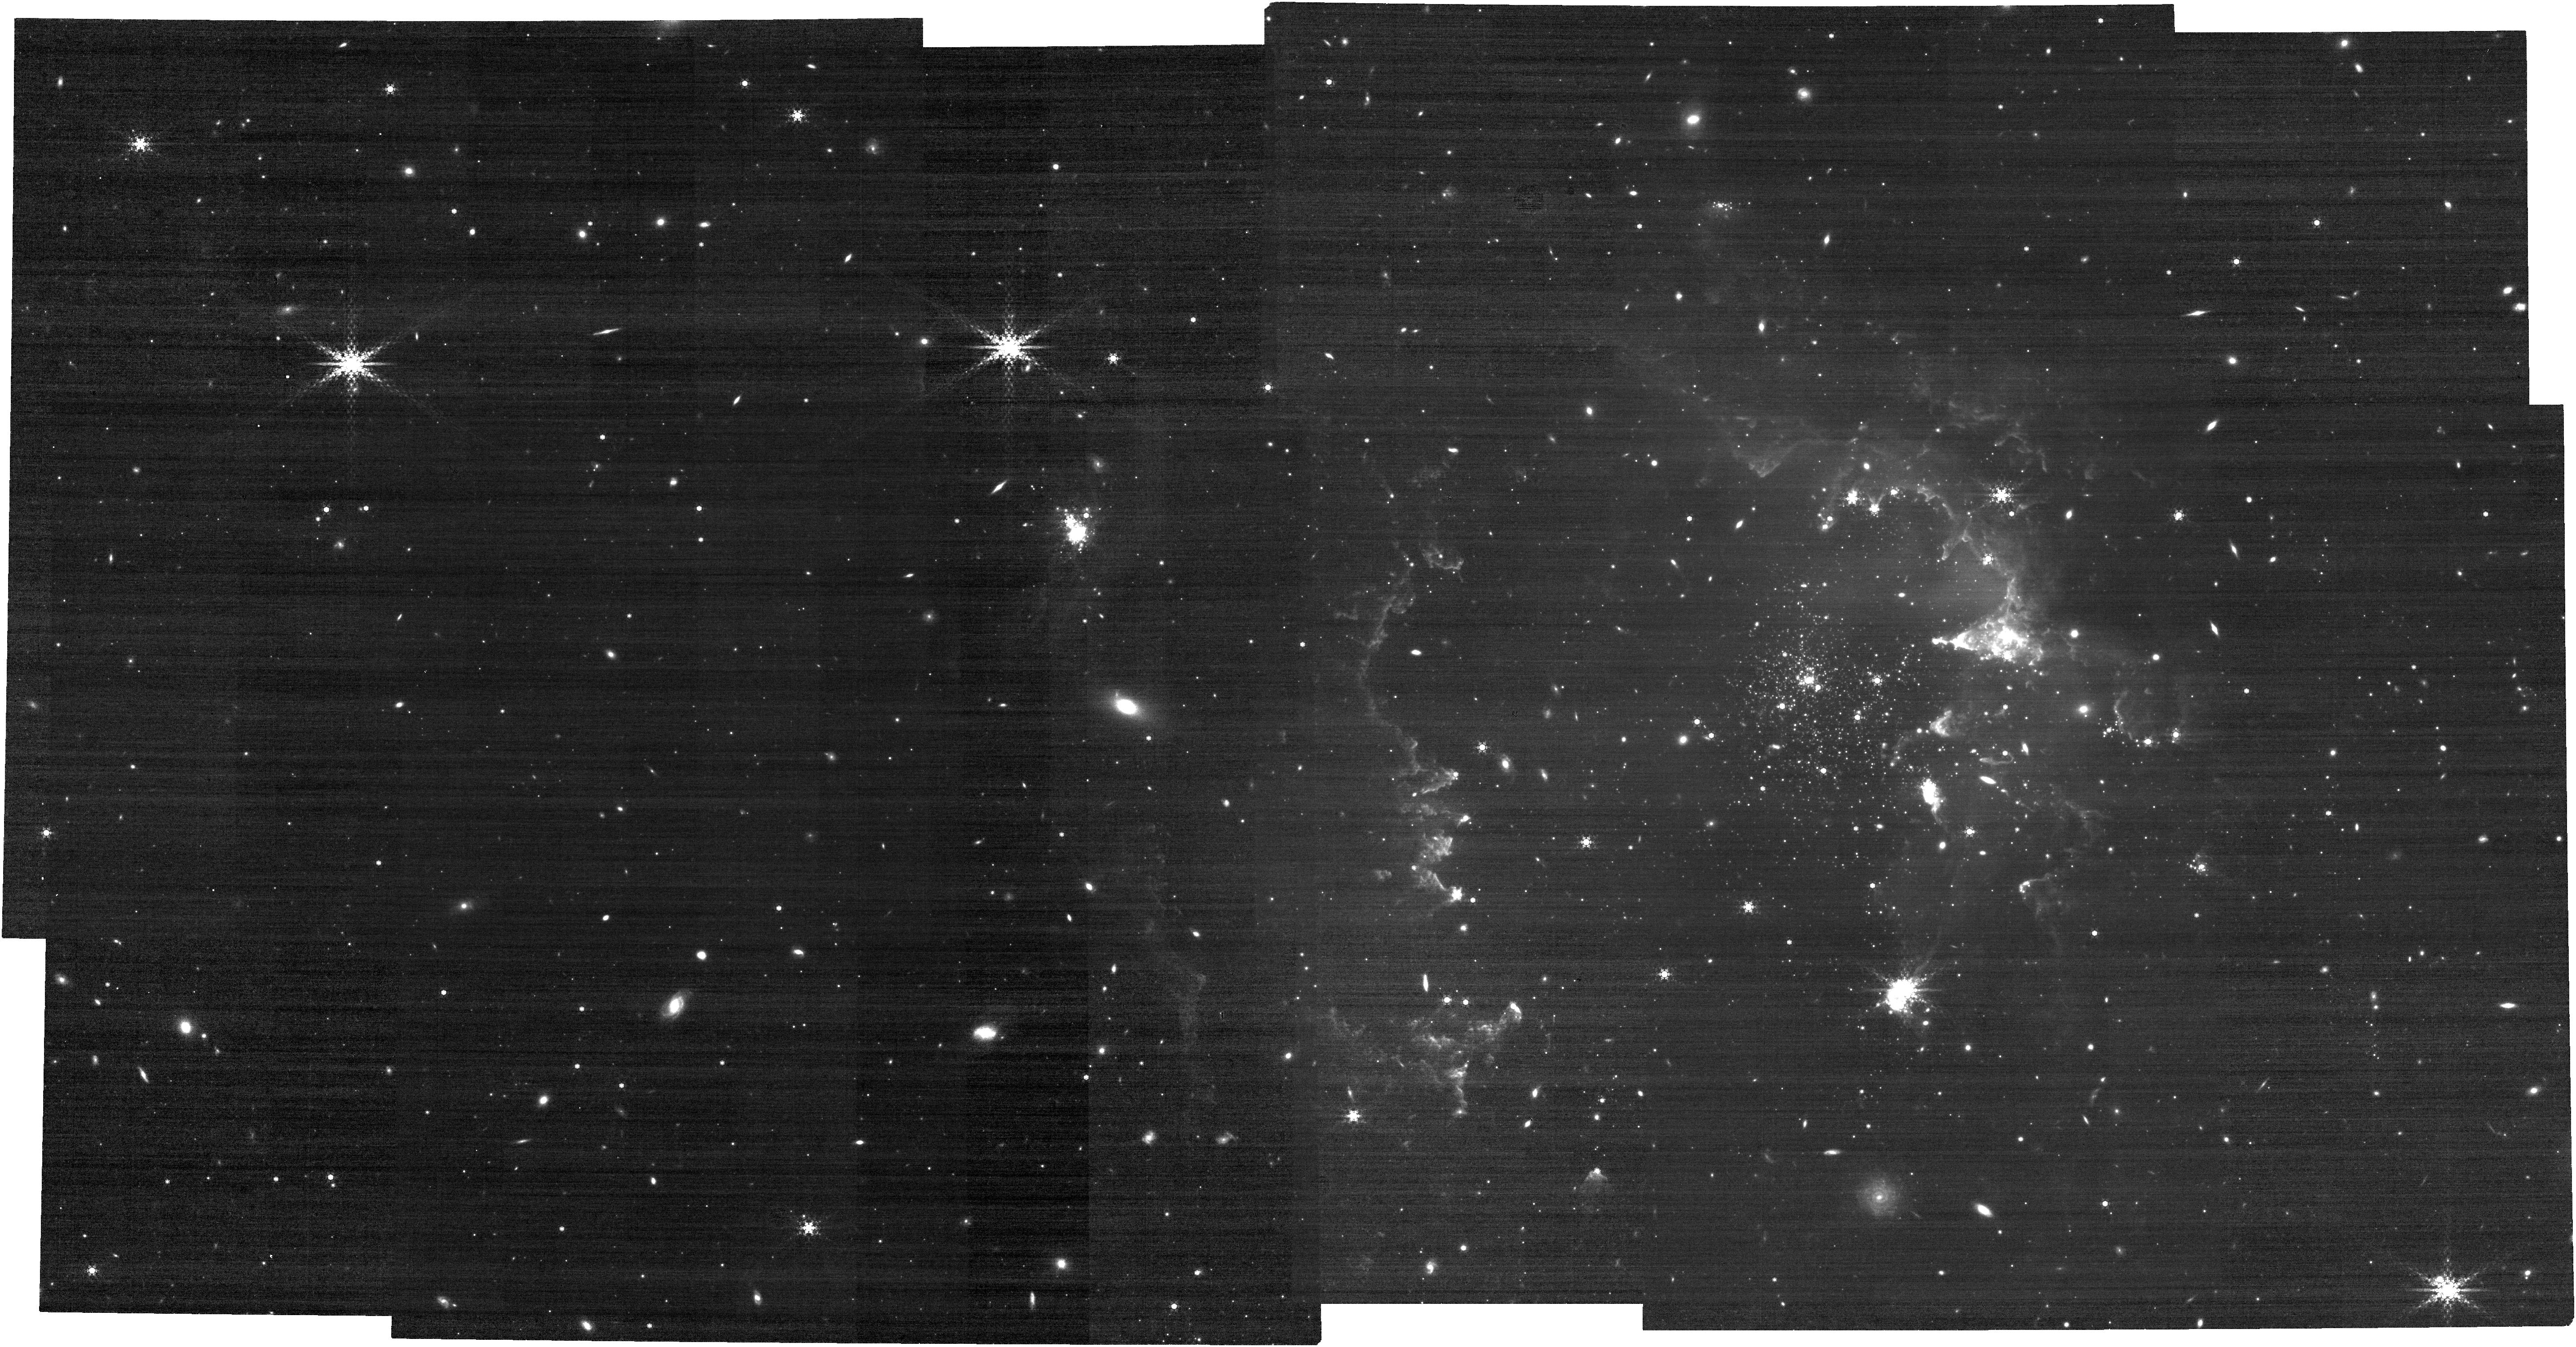
Target: NGC-602
Instrument: NIRCAM
Filter: F480M
Exposure: 21 min
Observation ID: jw02662-o001_t001_nircam_clear-f480m

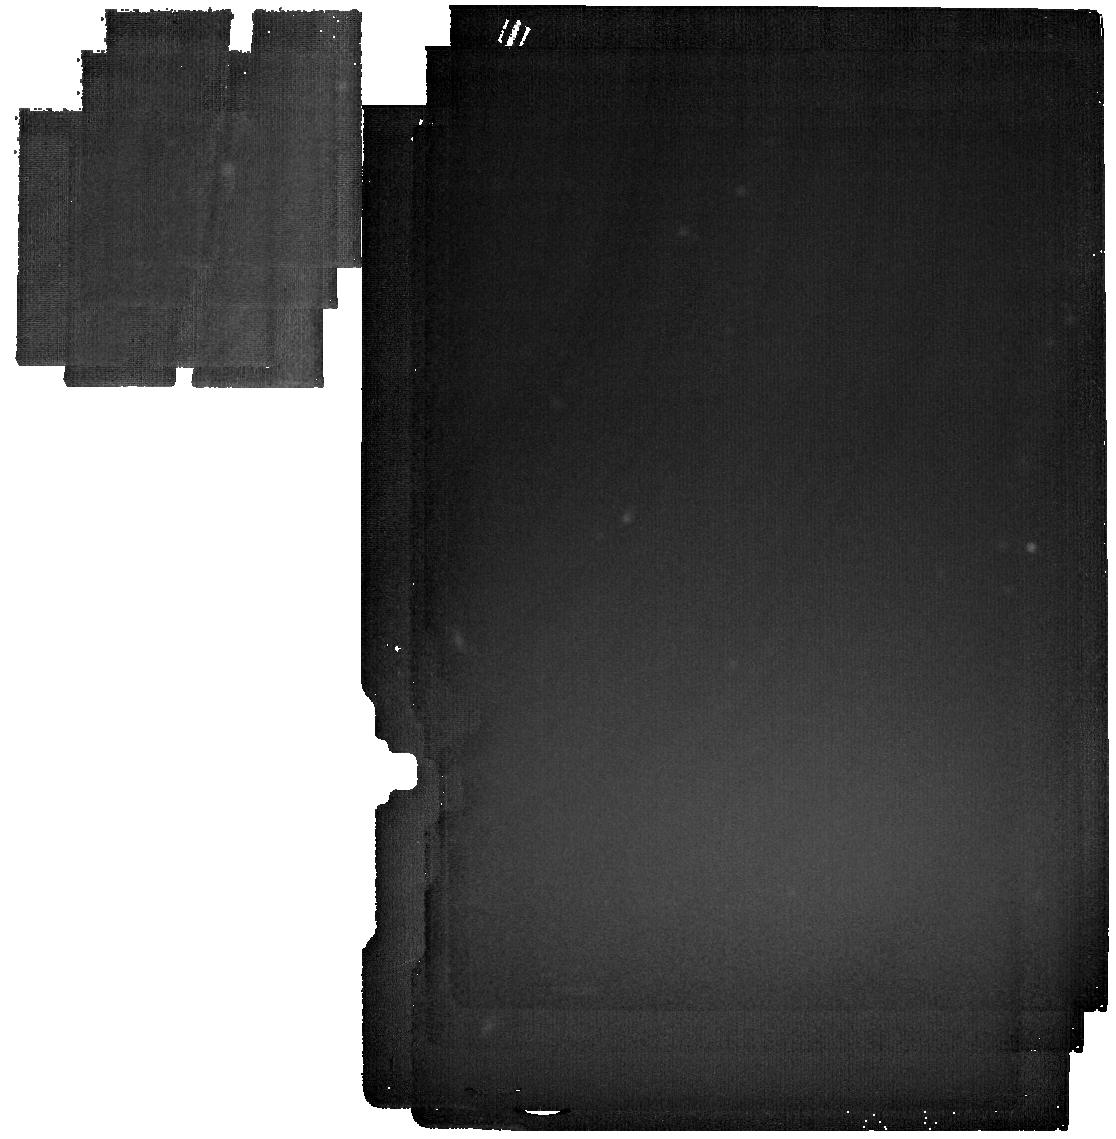
Target: MIRI-background
Instrument: MIRI
Filter: F2550W
Exposure: 15 min
Observation ID: jw02662-o006_t002_miri_f2550w

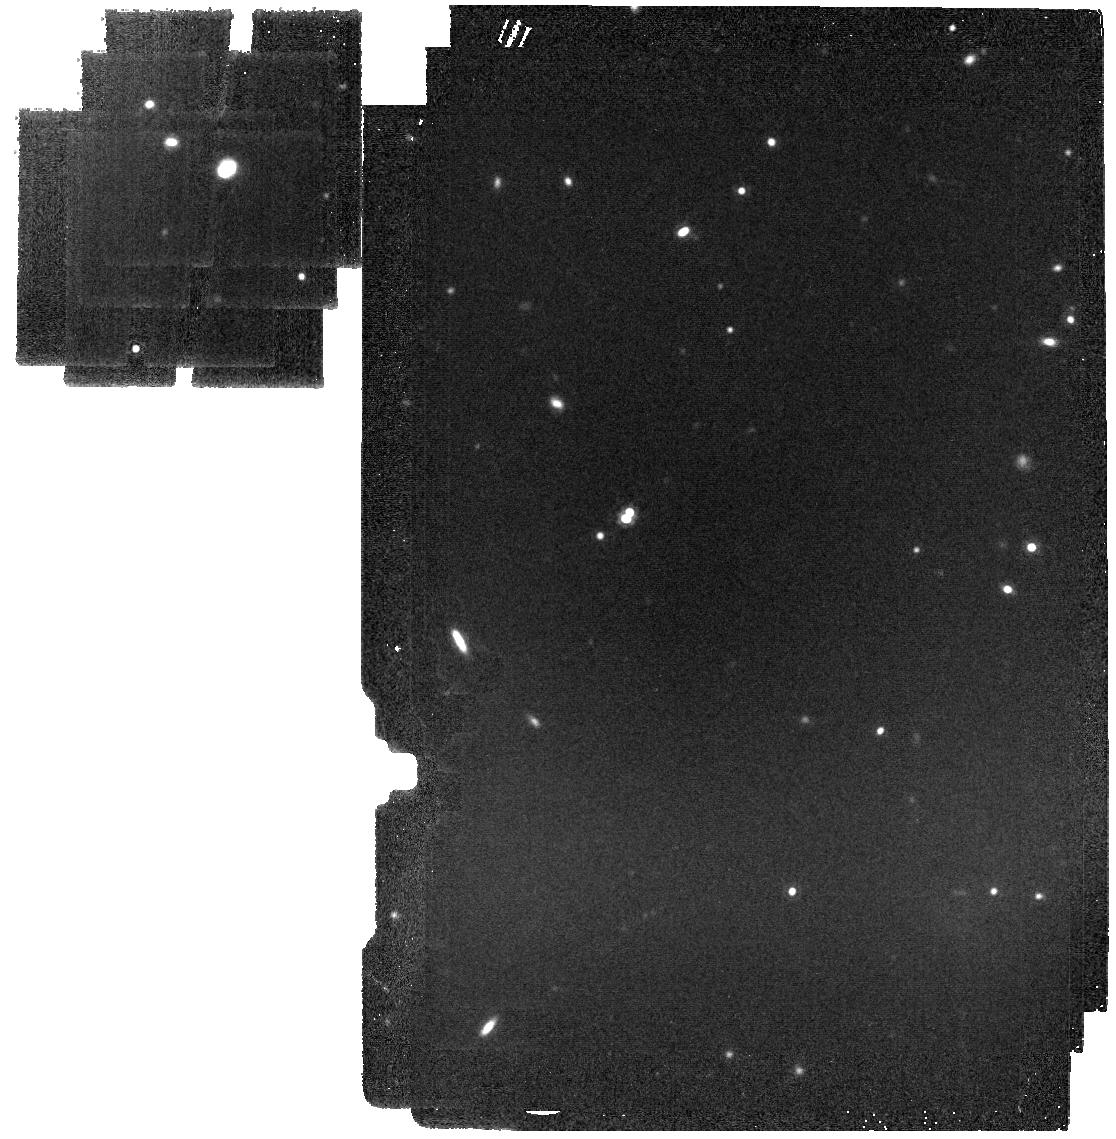
Target: MIRI-background
Instrument: MIRI
Filter: F1500W
Exposure: 6 min
Observation ID: jw02662-o006_t002_miri_f1500w

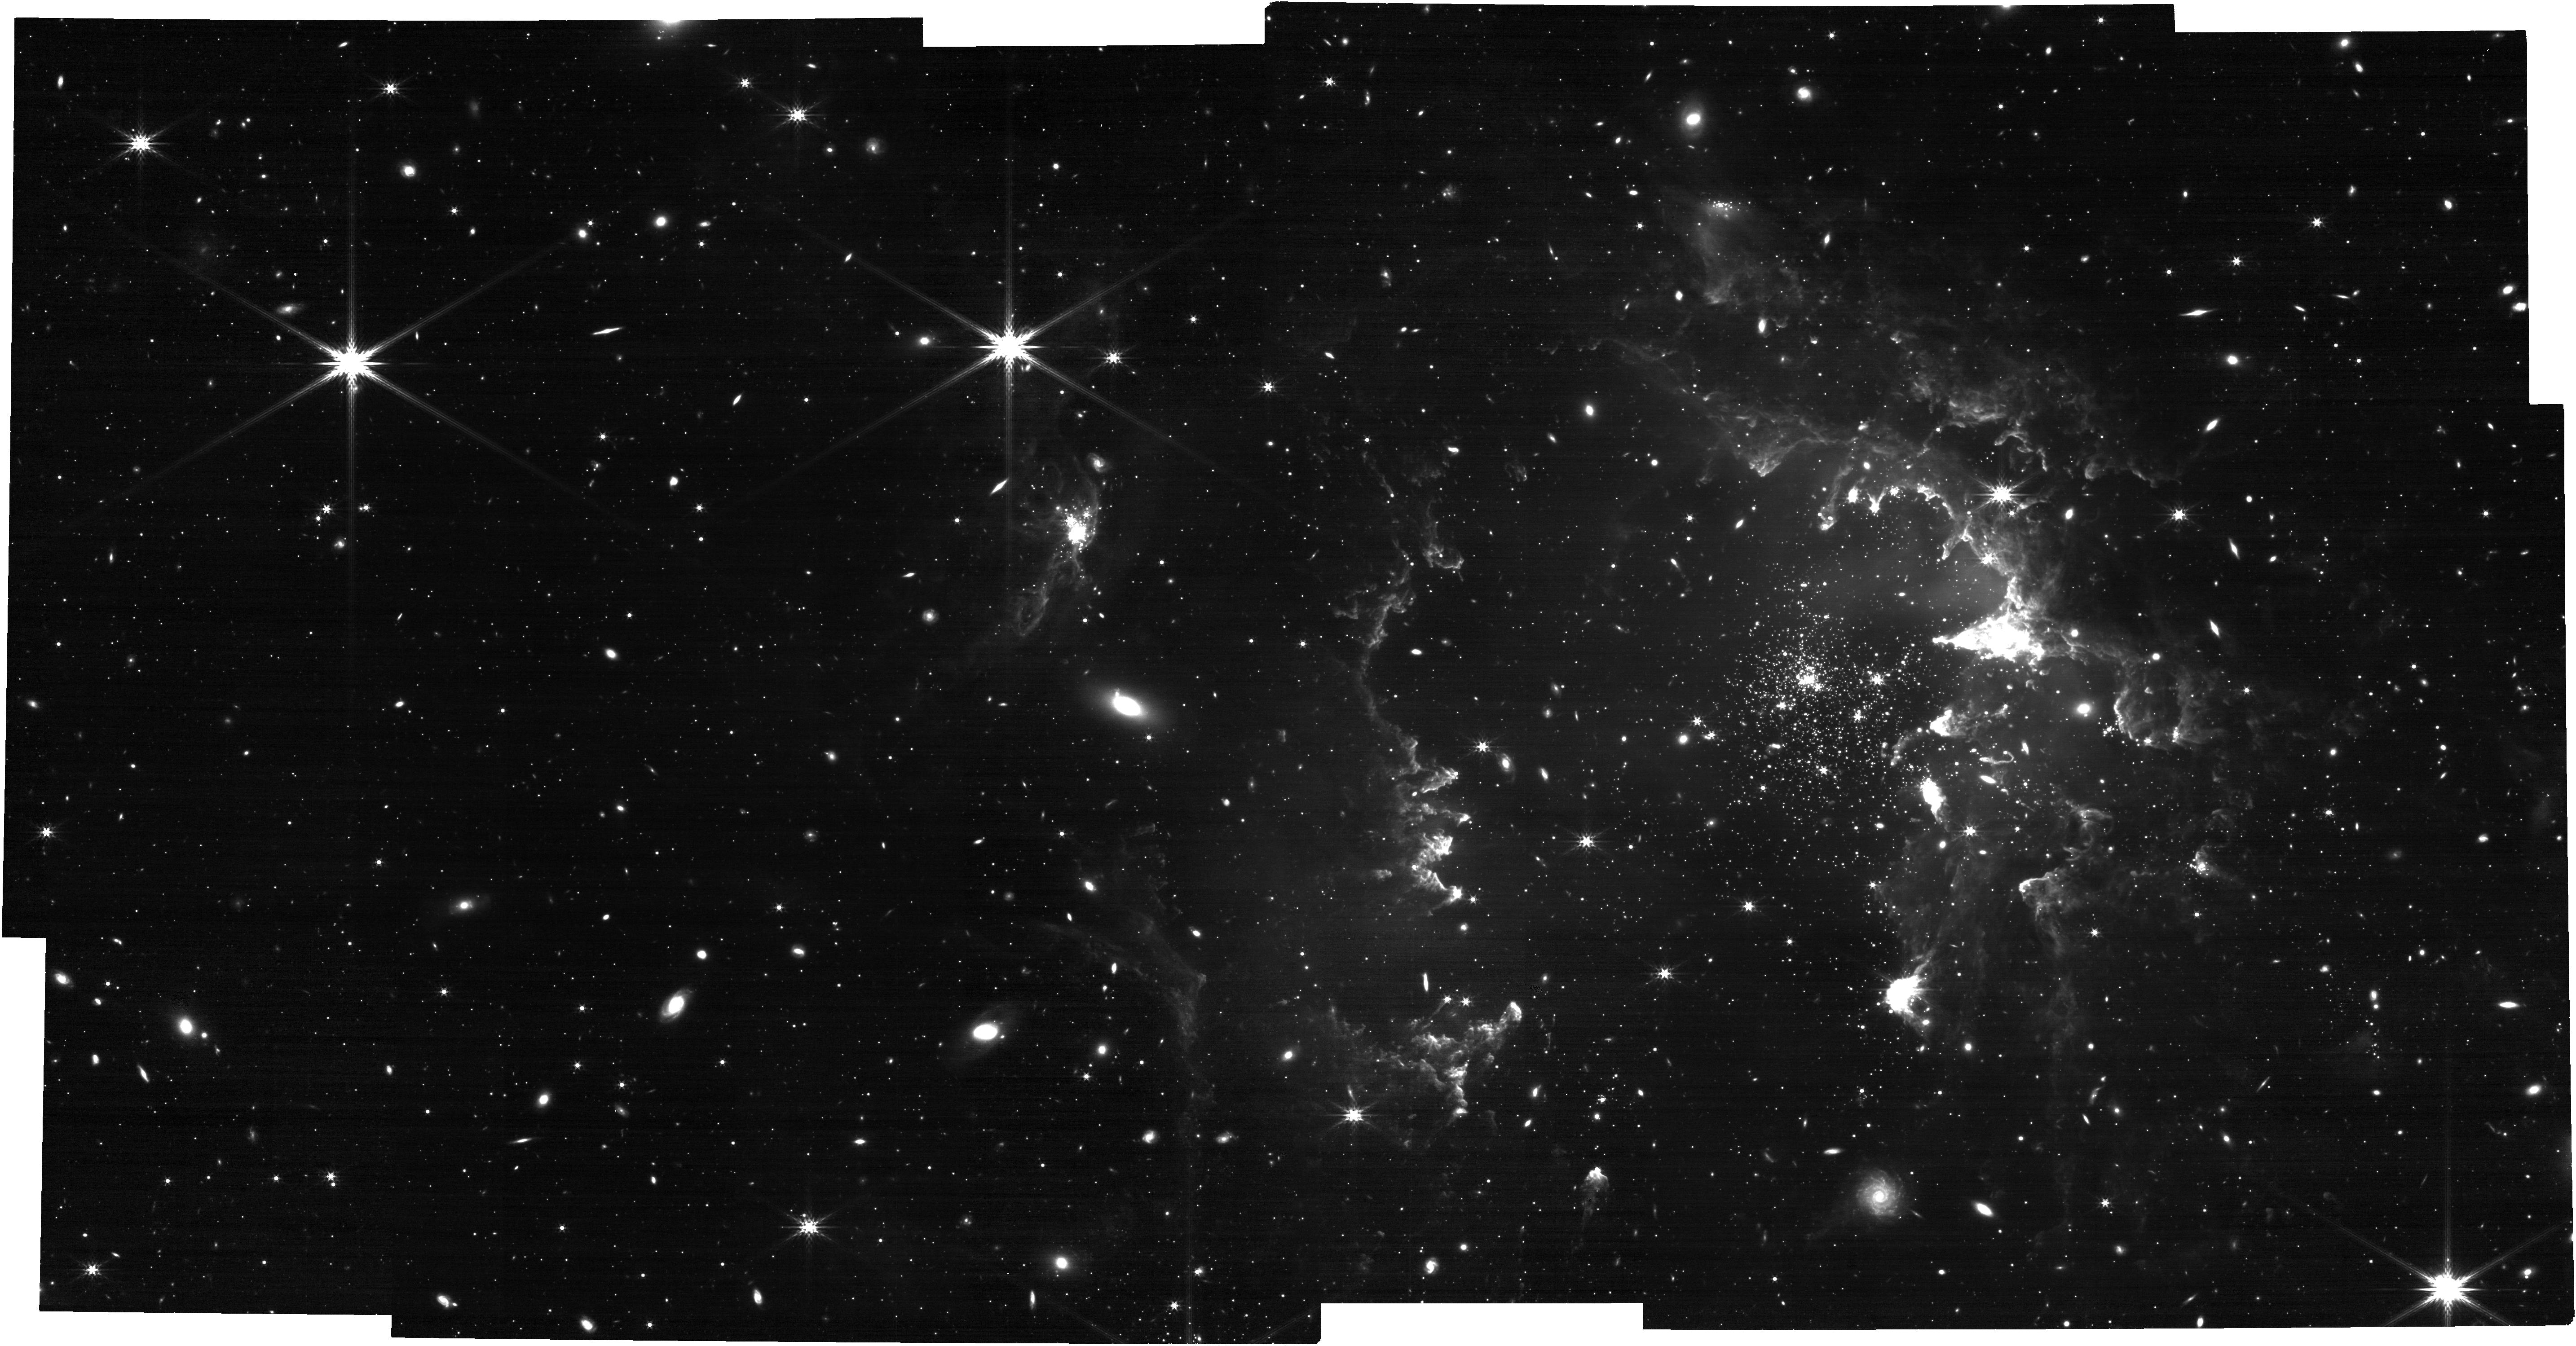
Target: NGC-602
Instrument: NIRCAM
Filter: F356W
Exposure: 21 min
Observation ID: jw02662-o001_t001_nircam_clear-f356w

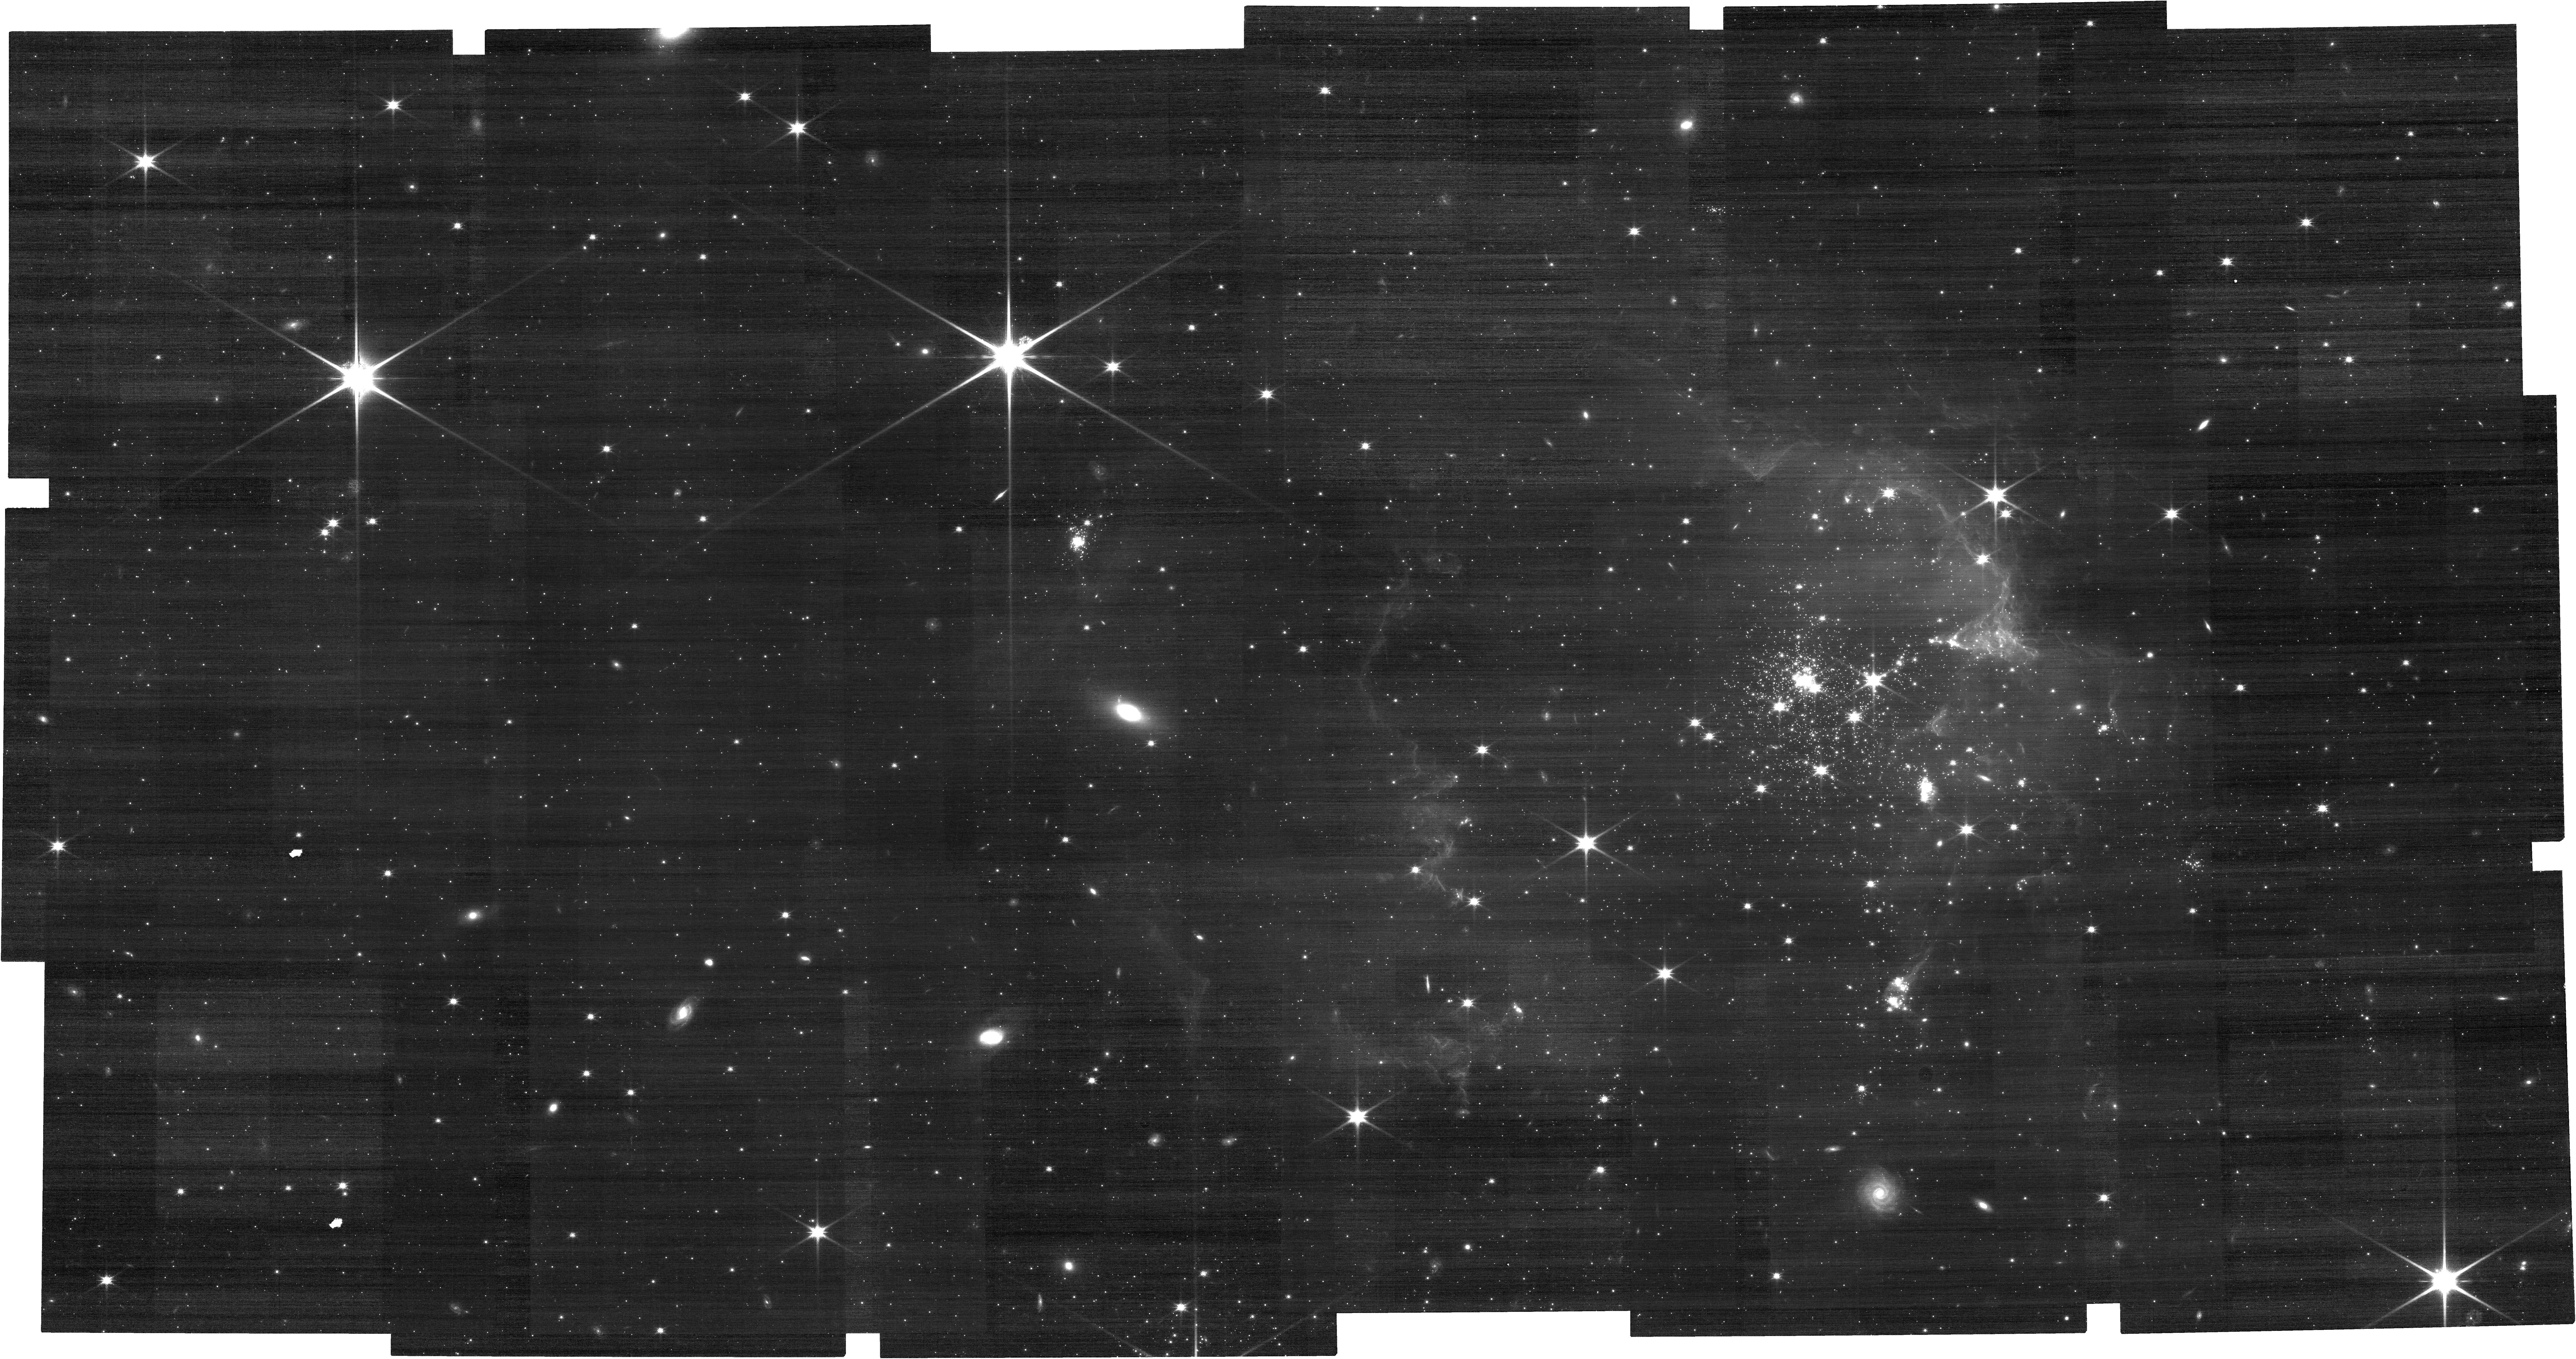
Target: NGC-602
Instrument: NIRCAM
Filter: F115W
Exposure: 21 min
Observation ID: jw02662-o001_t001_nircam_clear-f115w

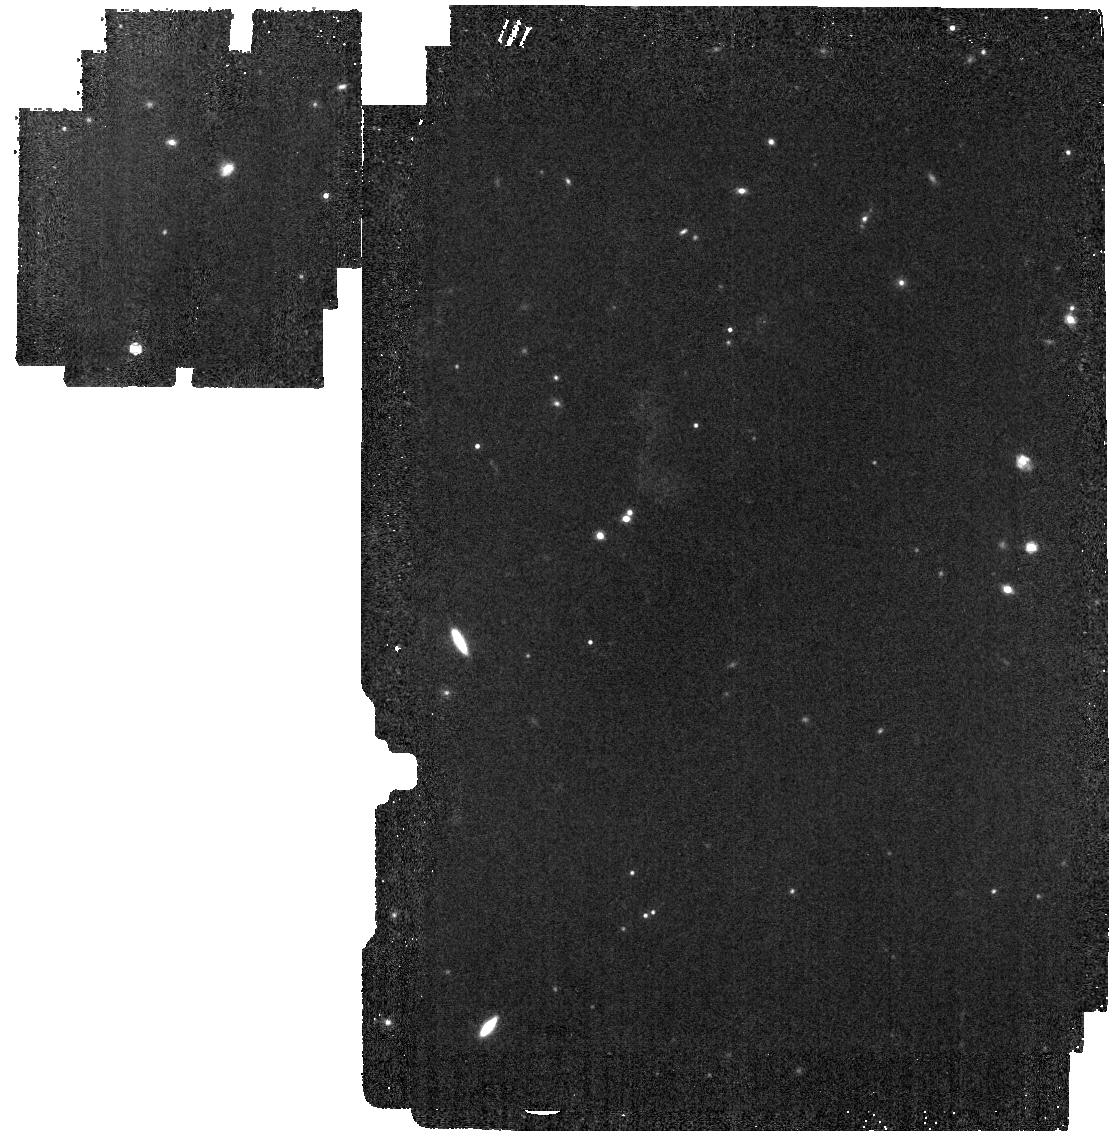
Target: MIRI-background
Instrument: MIRI
Filter: F1000W
Exposure: 6 min
Observation ID: jw02662-o006_t002_miri_f1000w

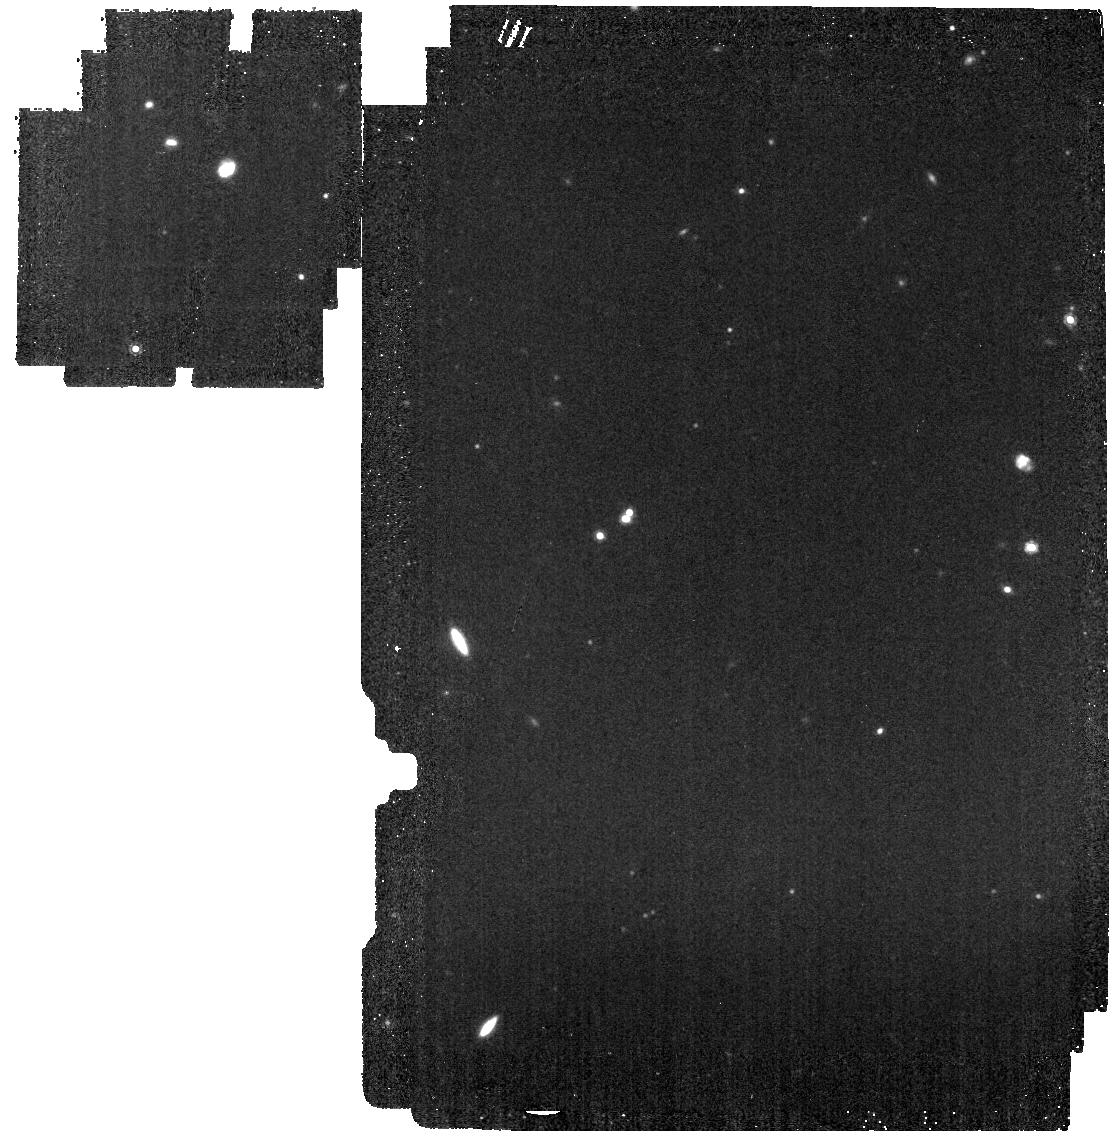
Target: MIRI-background
Instrument: MIRI
Filter: F1130W
Exposure: 7 min
Observation ID: jw02662-o006_t002_miri_f1130w

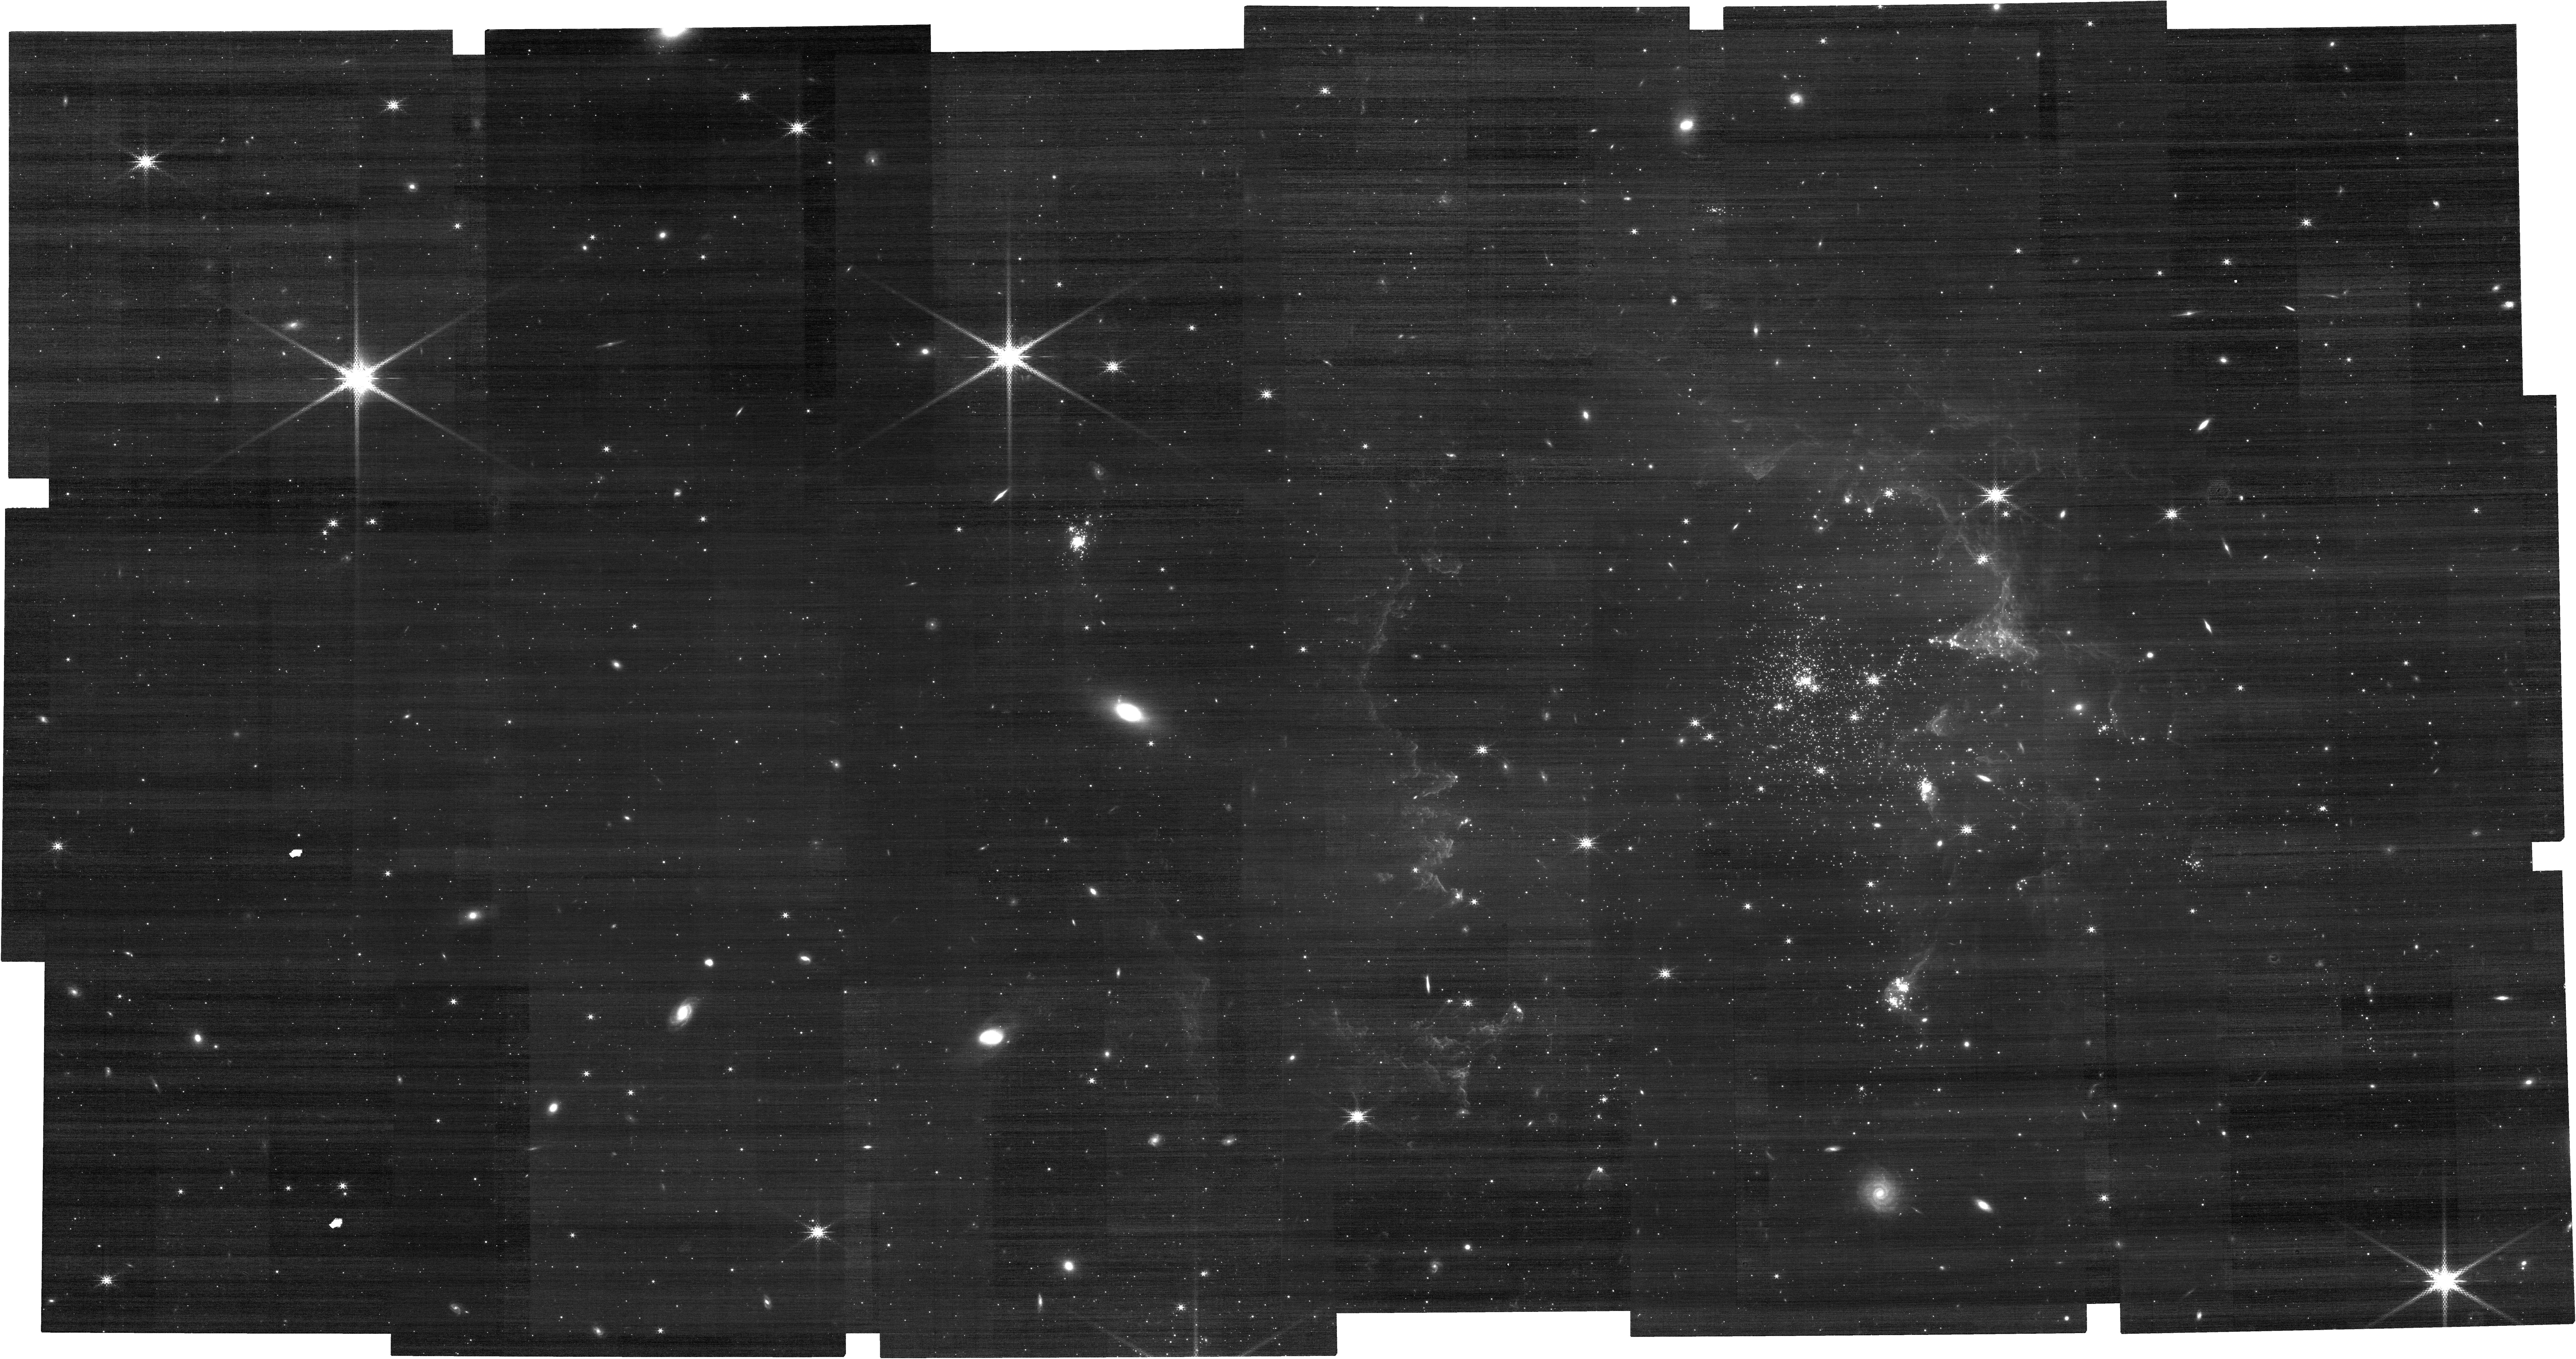
Target: NGC-602
Instrument: NIRCAM
Filter: F210M
Exposure: 21 min
Observation ID: jw02662-o001_t001_nircam_clear-f210m

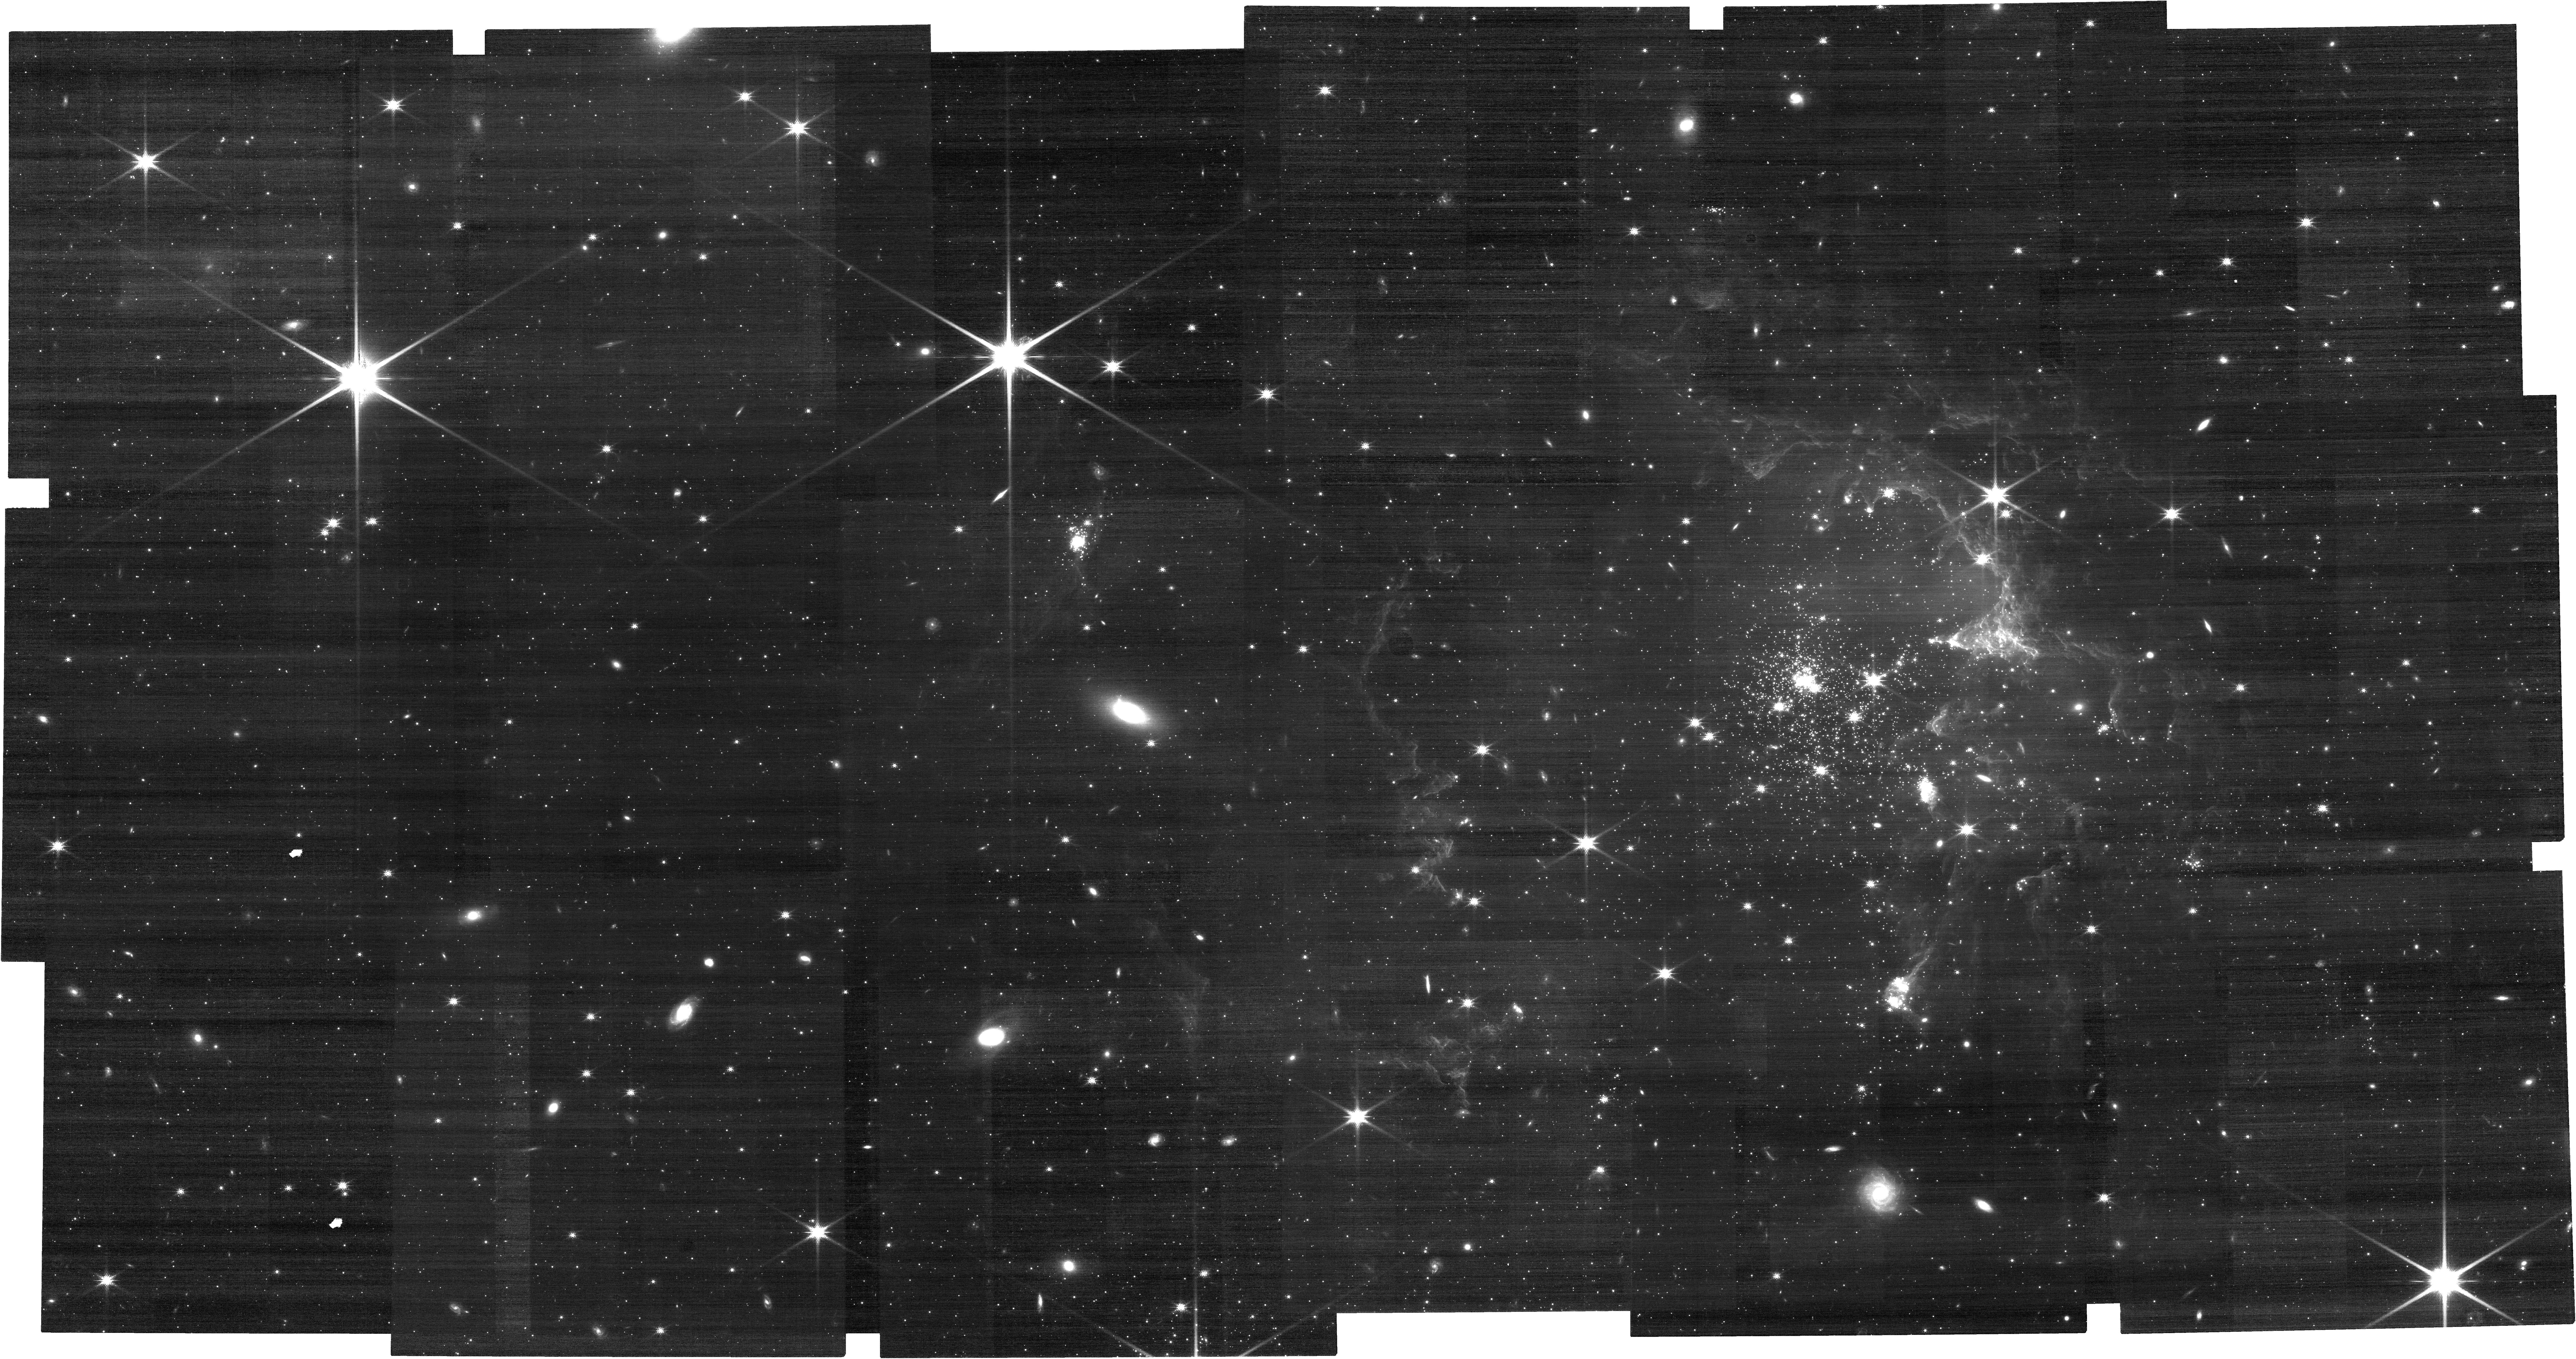
Target: NGC-602
Instrument: NIRCAM
Filter: F150W
Exposure: 21 min
Observation ID: jw02662-o001_t001_nircam_clear-f150w

NGC 602 in the SMC, as seen by Webb  progressive star formation under extraordinary conditions? (PI: Zeidler, Peter)

NGC 602 is an extraordinarily interesting young star cluster, because it is located in a very low-density, low-metallicity region in the SMC Bridge, but still has formed a remarkable content of stars (10^3 Solar masses), and hosts multiple OB stars, similar to Orion. Spitzer observations have revealed a number of Young Stellar Objects (YSOs) embedded in the surrounding gas and dust ridges, but the Spitzer spatial resolution did not allow for a direct comparison with existing Hubble images. We are proposing to exploit NIRCam and MIRI’s exquisite sensitivity and resolution to a) conduct a census of the YSOs in the cluster region, b) establish if the central OB stars are driving star formation (SF) into the surrounding HII region, and c) probe how the OB winds influence the disk-bearing population of pre-main-sequence (PMS) stars found by Hubble. Only the unprecedented sensitivity and resolution of Webb will allow us, for the first time, to observe ALL YSOs down to 1 Solar mass and to characterize protoplanetary disks of PMS stars down to the hydrogen-burning limit, in a cluster outside the Milky Way (MW). We will investigate how efficiently stars continue to form in the surrounding gas and dust cloud, which might lead to an extended period of SF even after the main cluster has started to disperse. We will study how protoplanetary disks around low-mass stars evolve in close proximity to the OB stars in a low-metallicity environment, where winds are less powerful than in our own Galaxy. By comparing the results with similar clusters in the MW, we will add crucial information to the current debate on how star and cluster formation is affected by local environmental conditions.